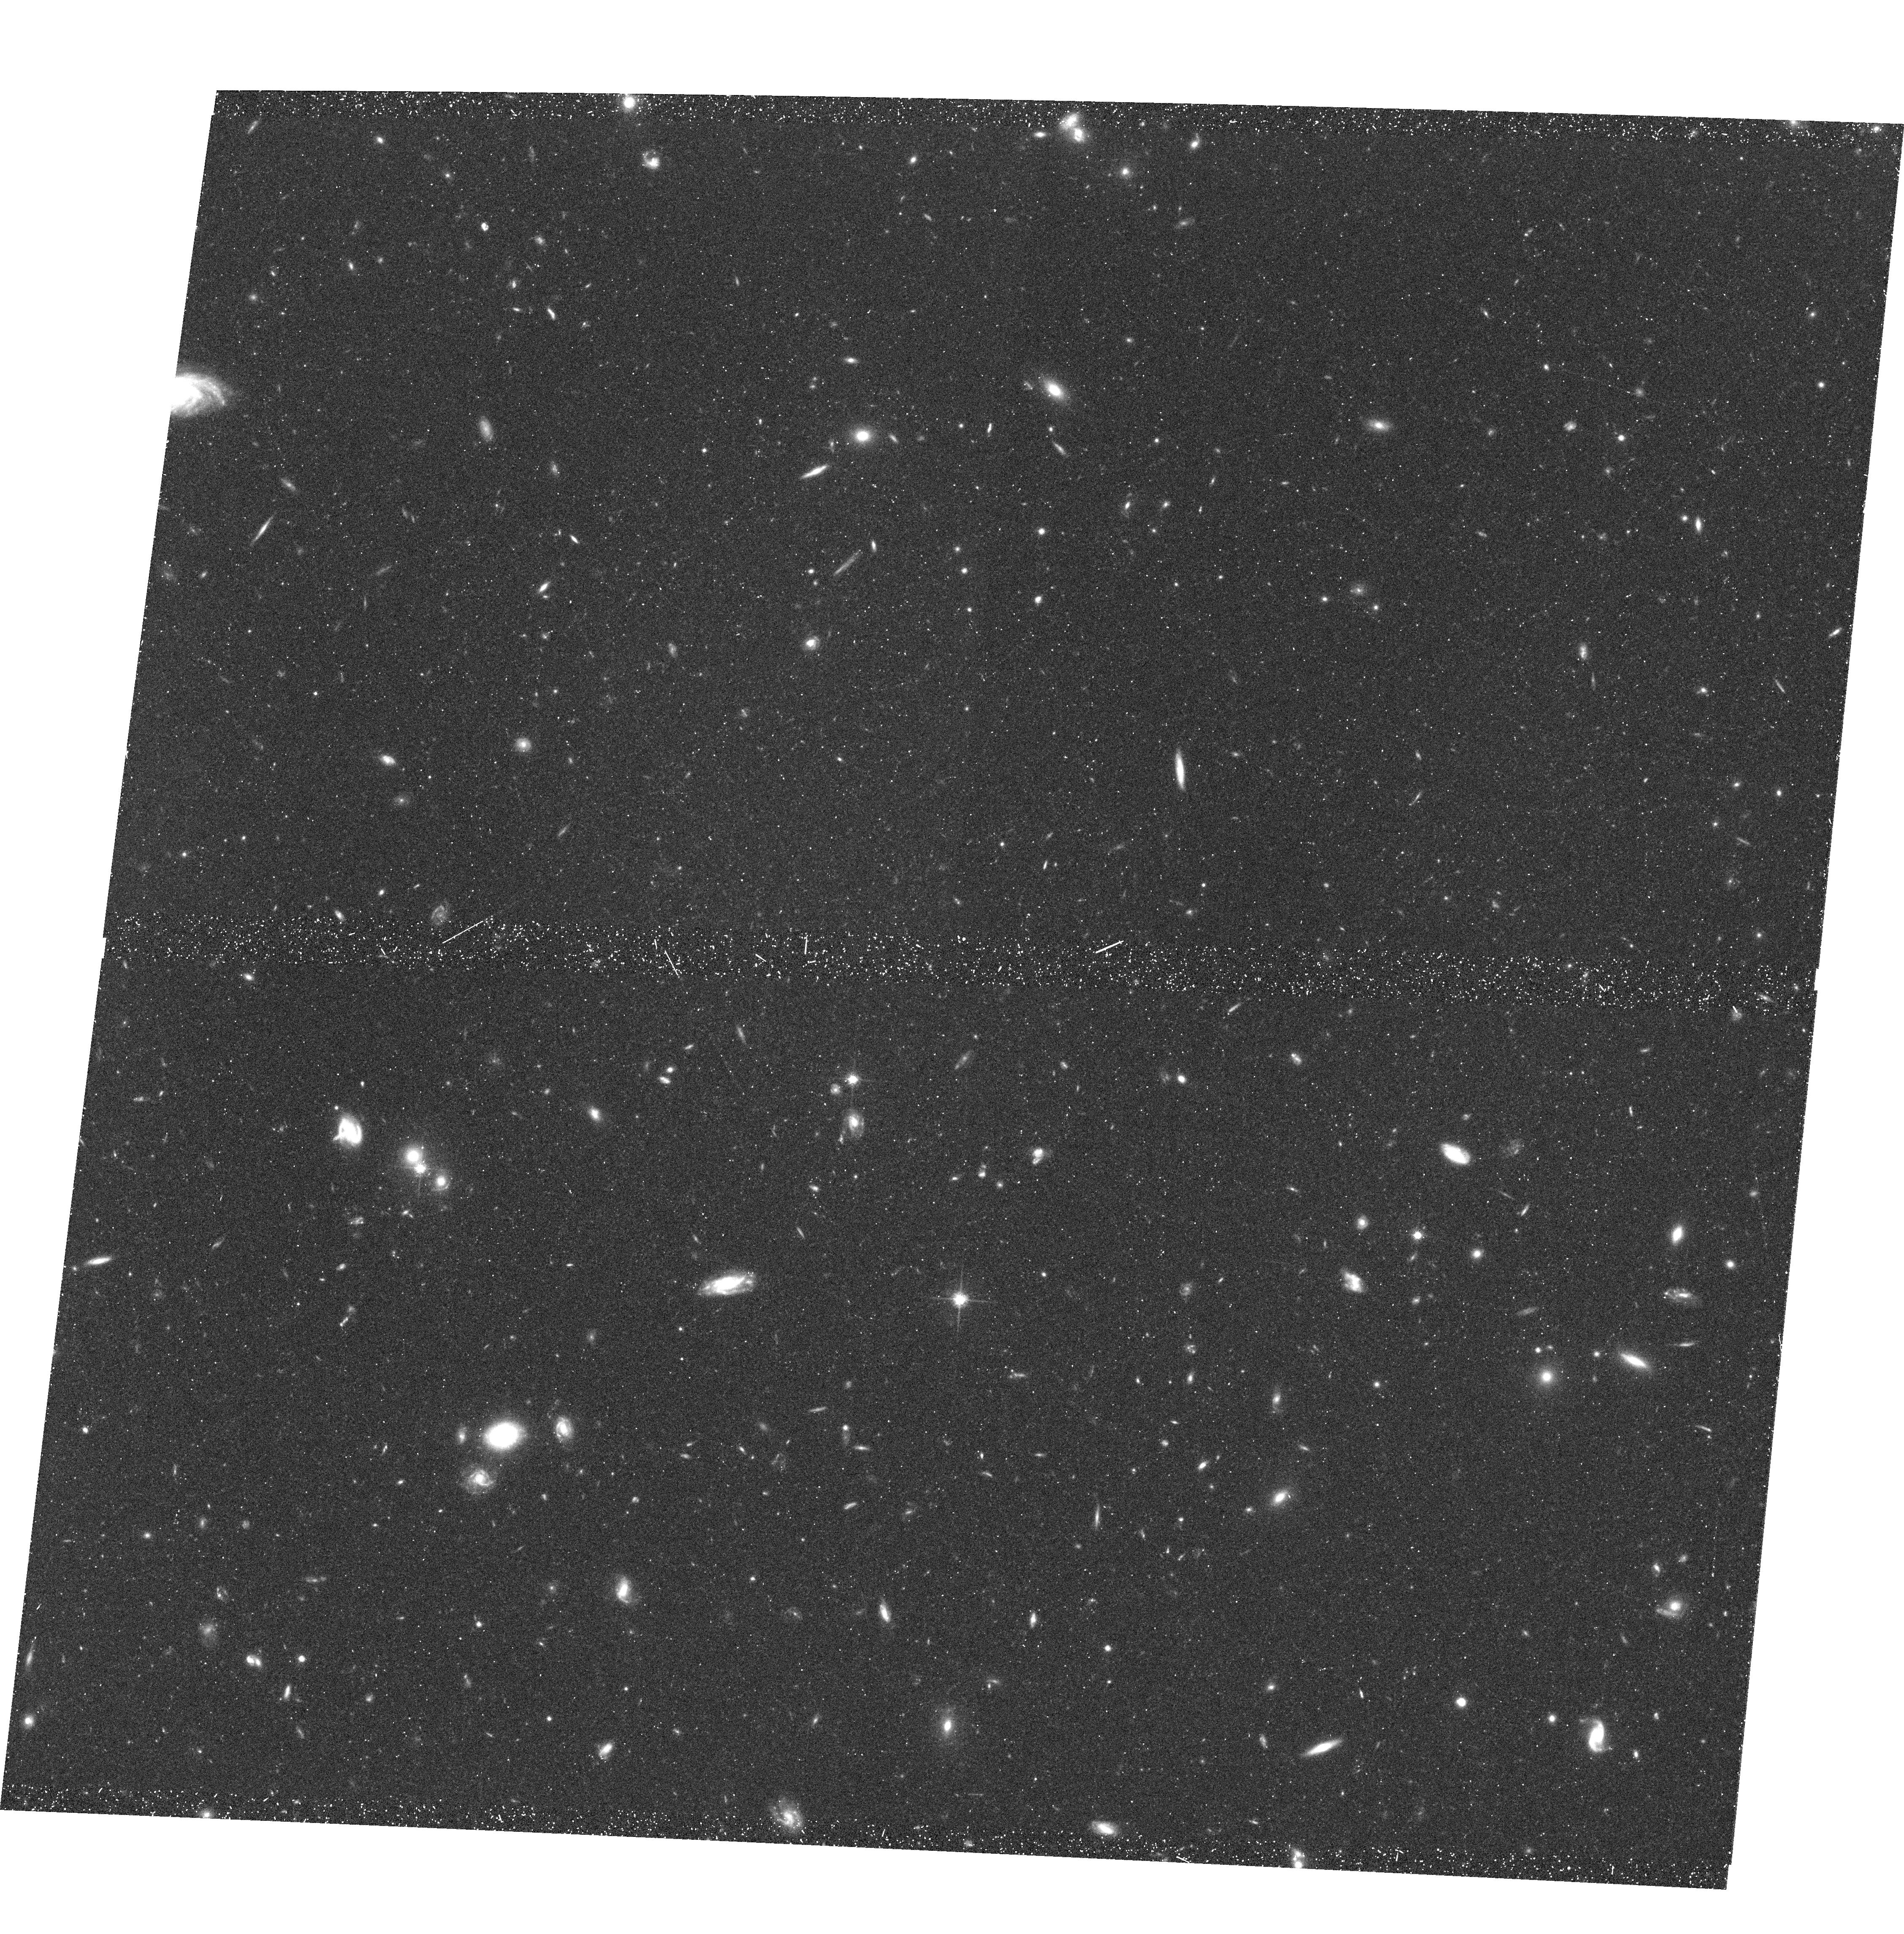
Target: FIELD-010555-254359
Instrument: ACS/WFC
Filter: F814W
Exposure: 39 min
Observation ID: hst_9502_01_acs_wfc_f814w_j8dk01

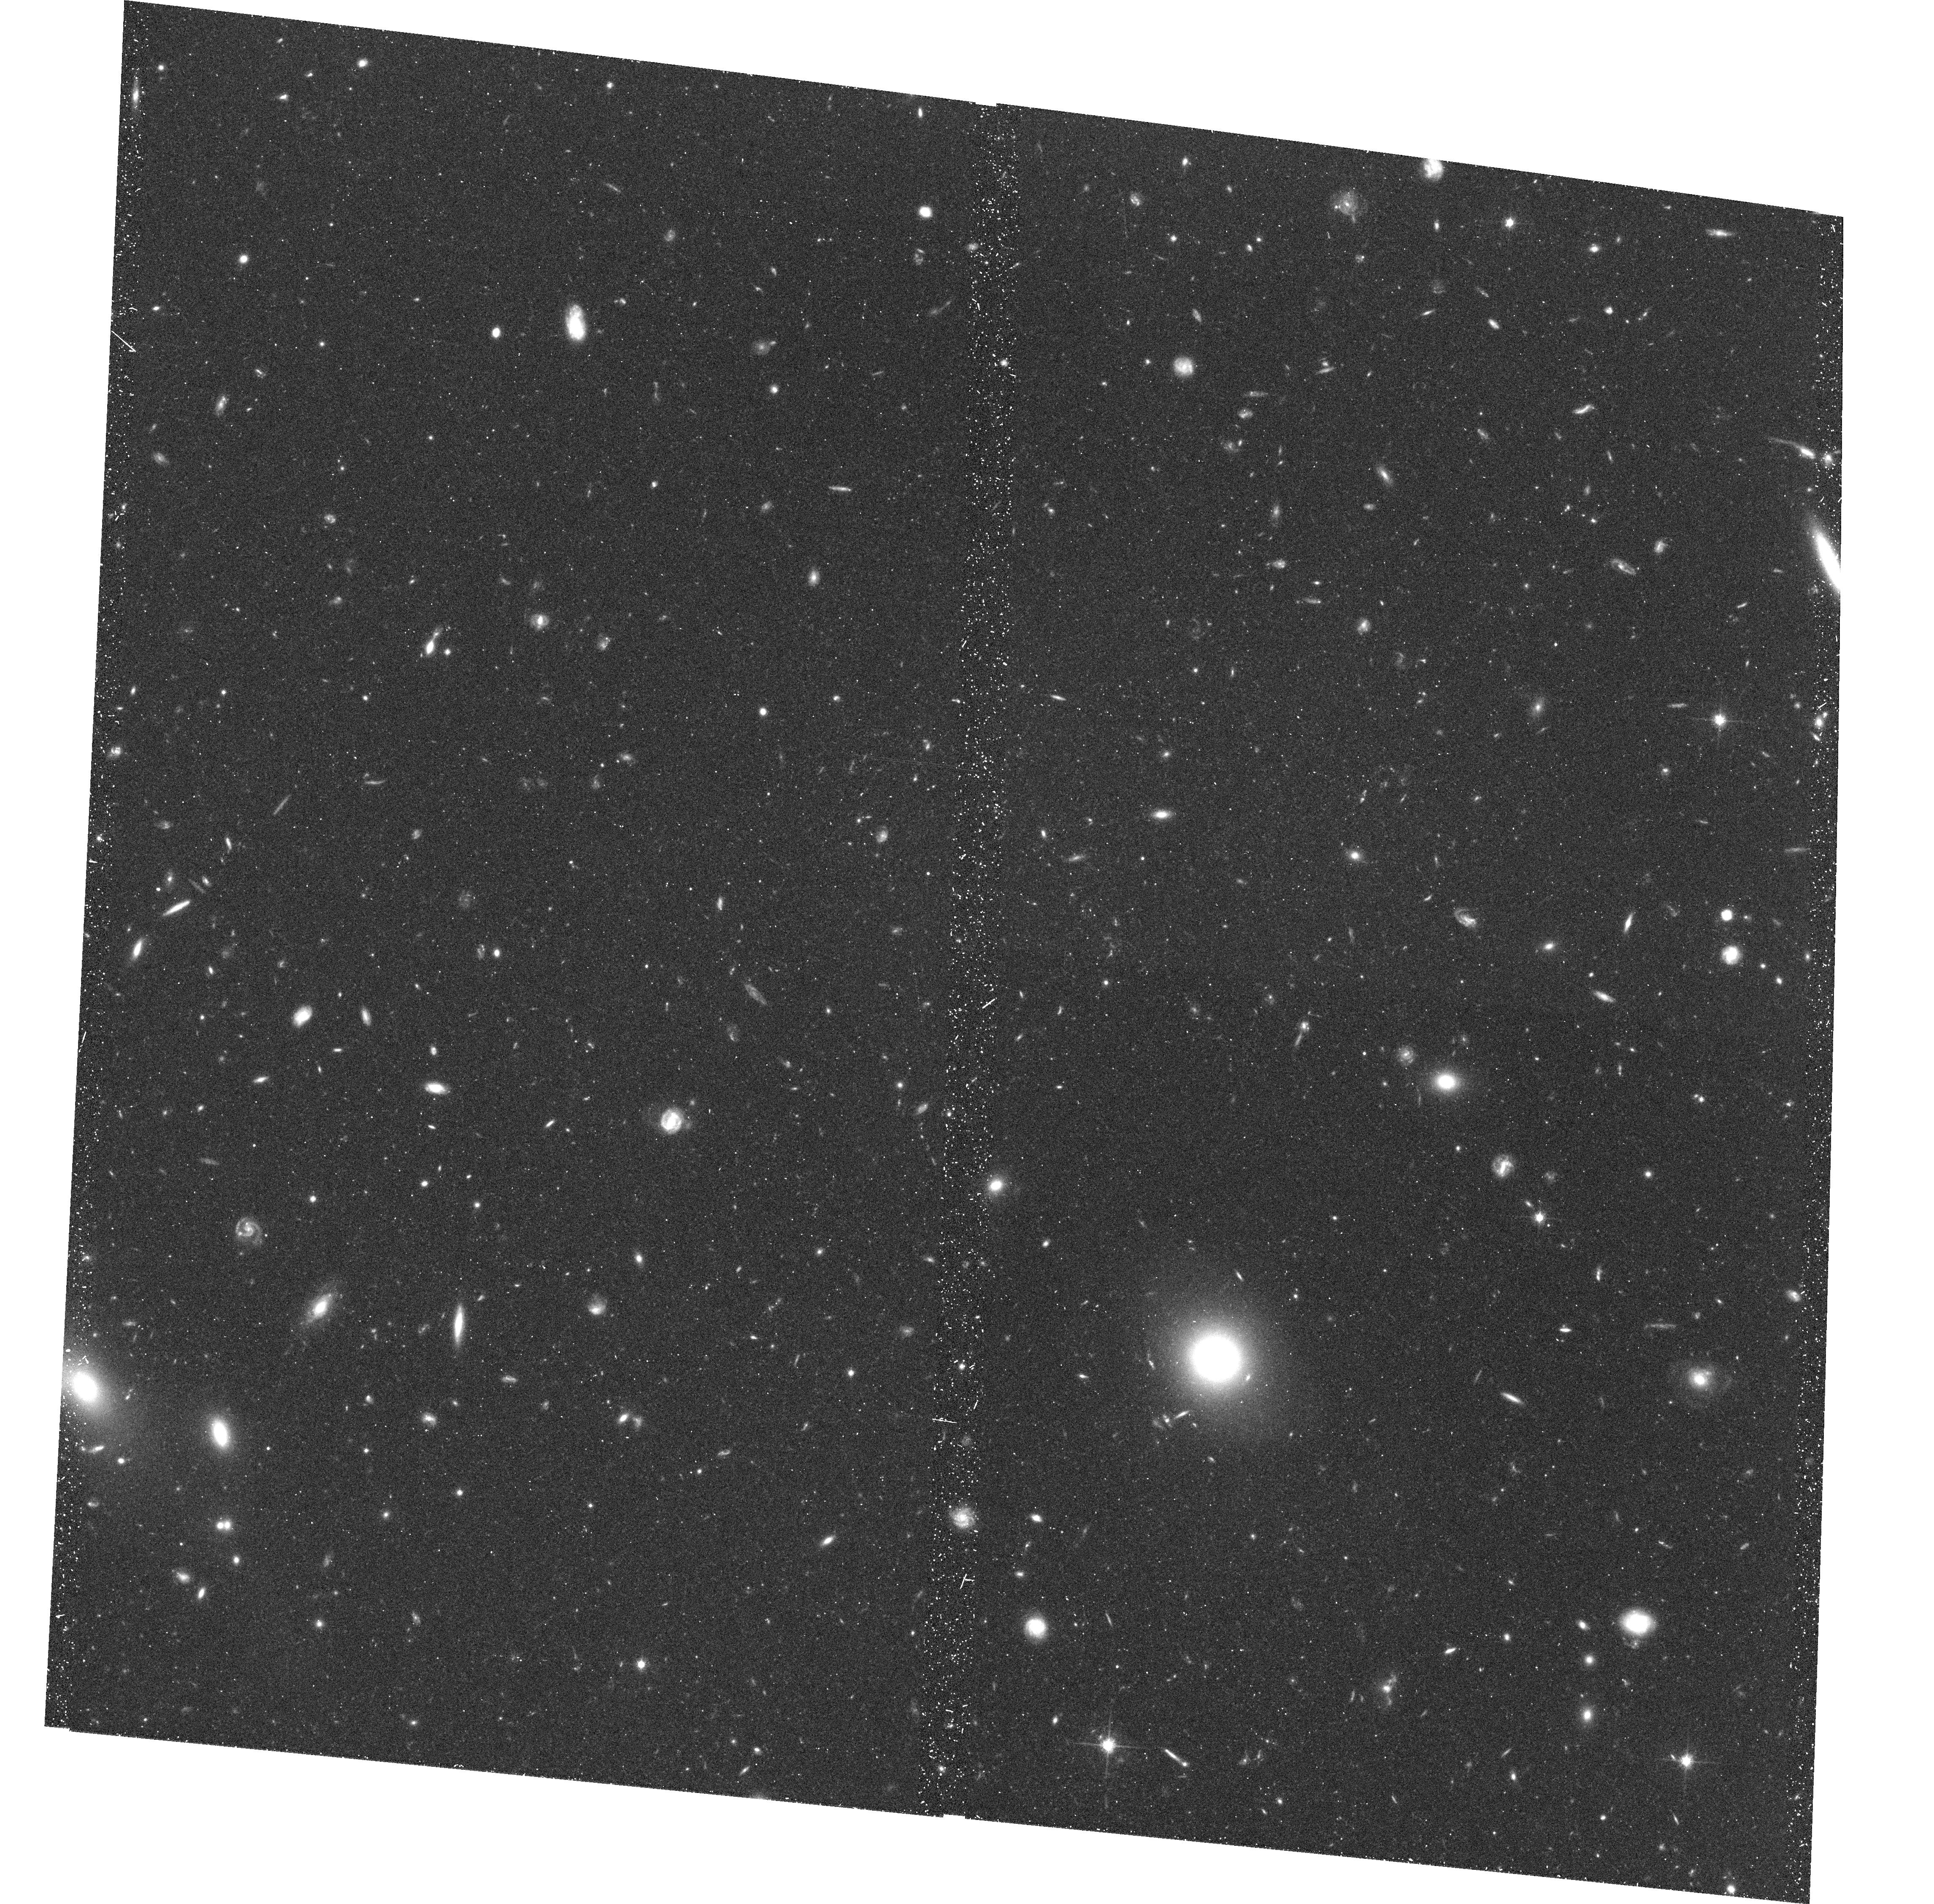
Target: FIELD-010610-254717
Instrument: ACS/WFC
Filter: F814W
Exposure: 39 min
Observation ID: hst_9502_04_acs_wfc_f814w_j8dk04

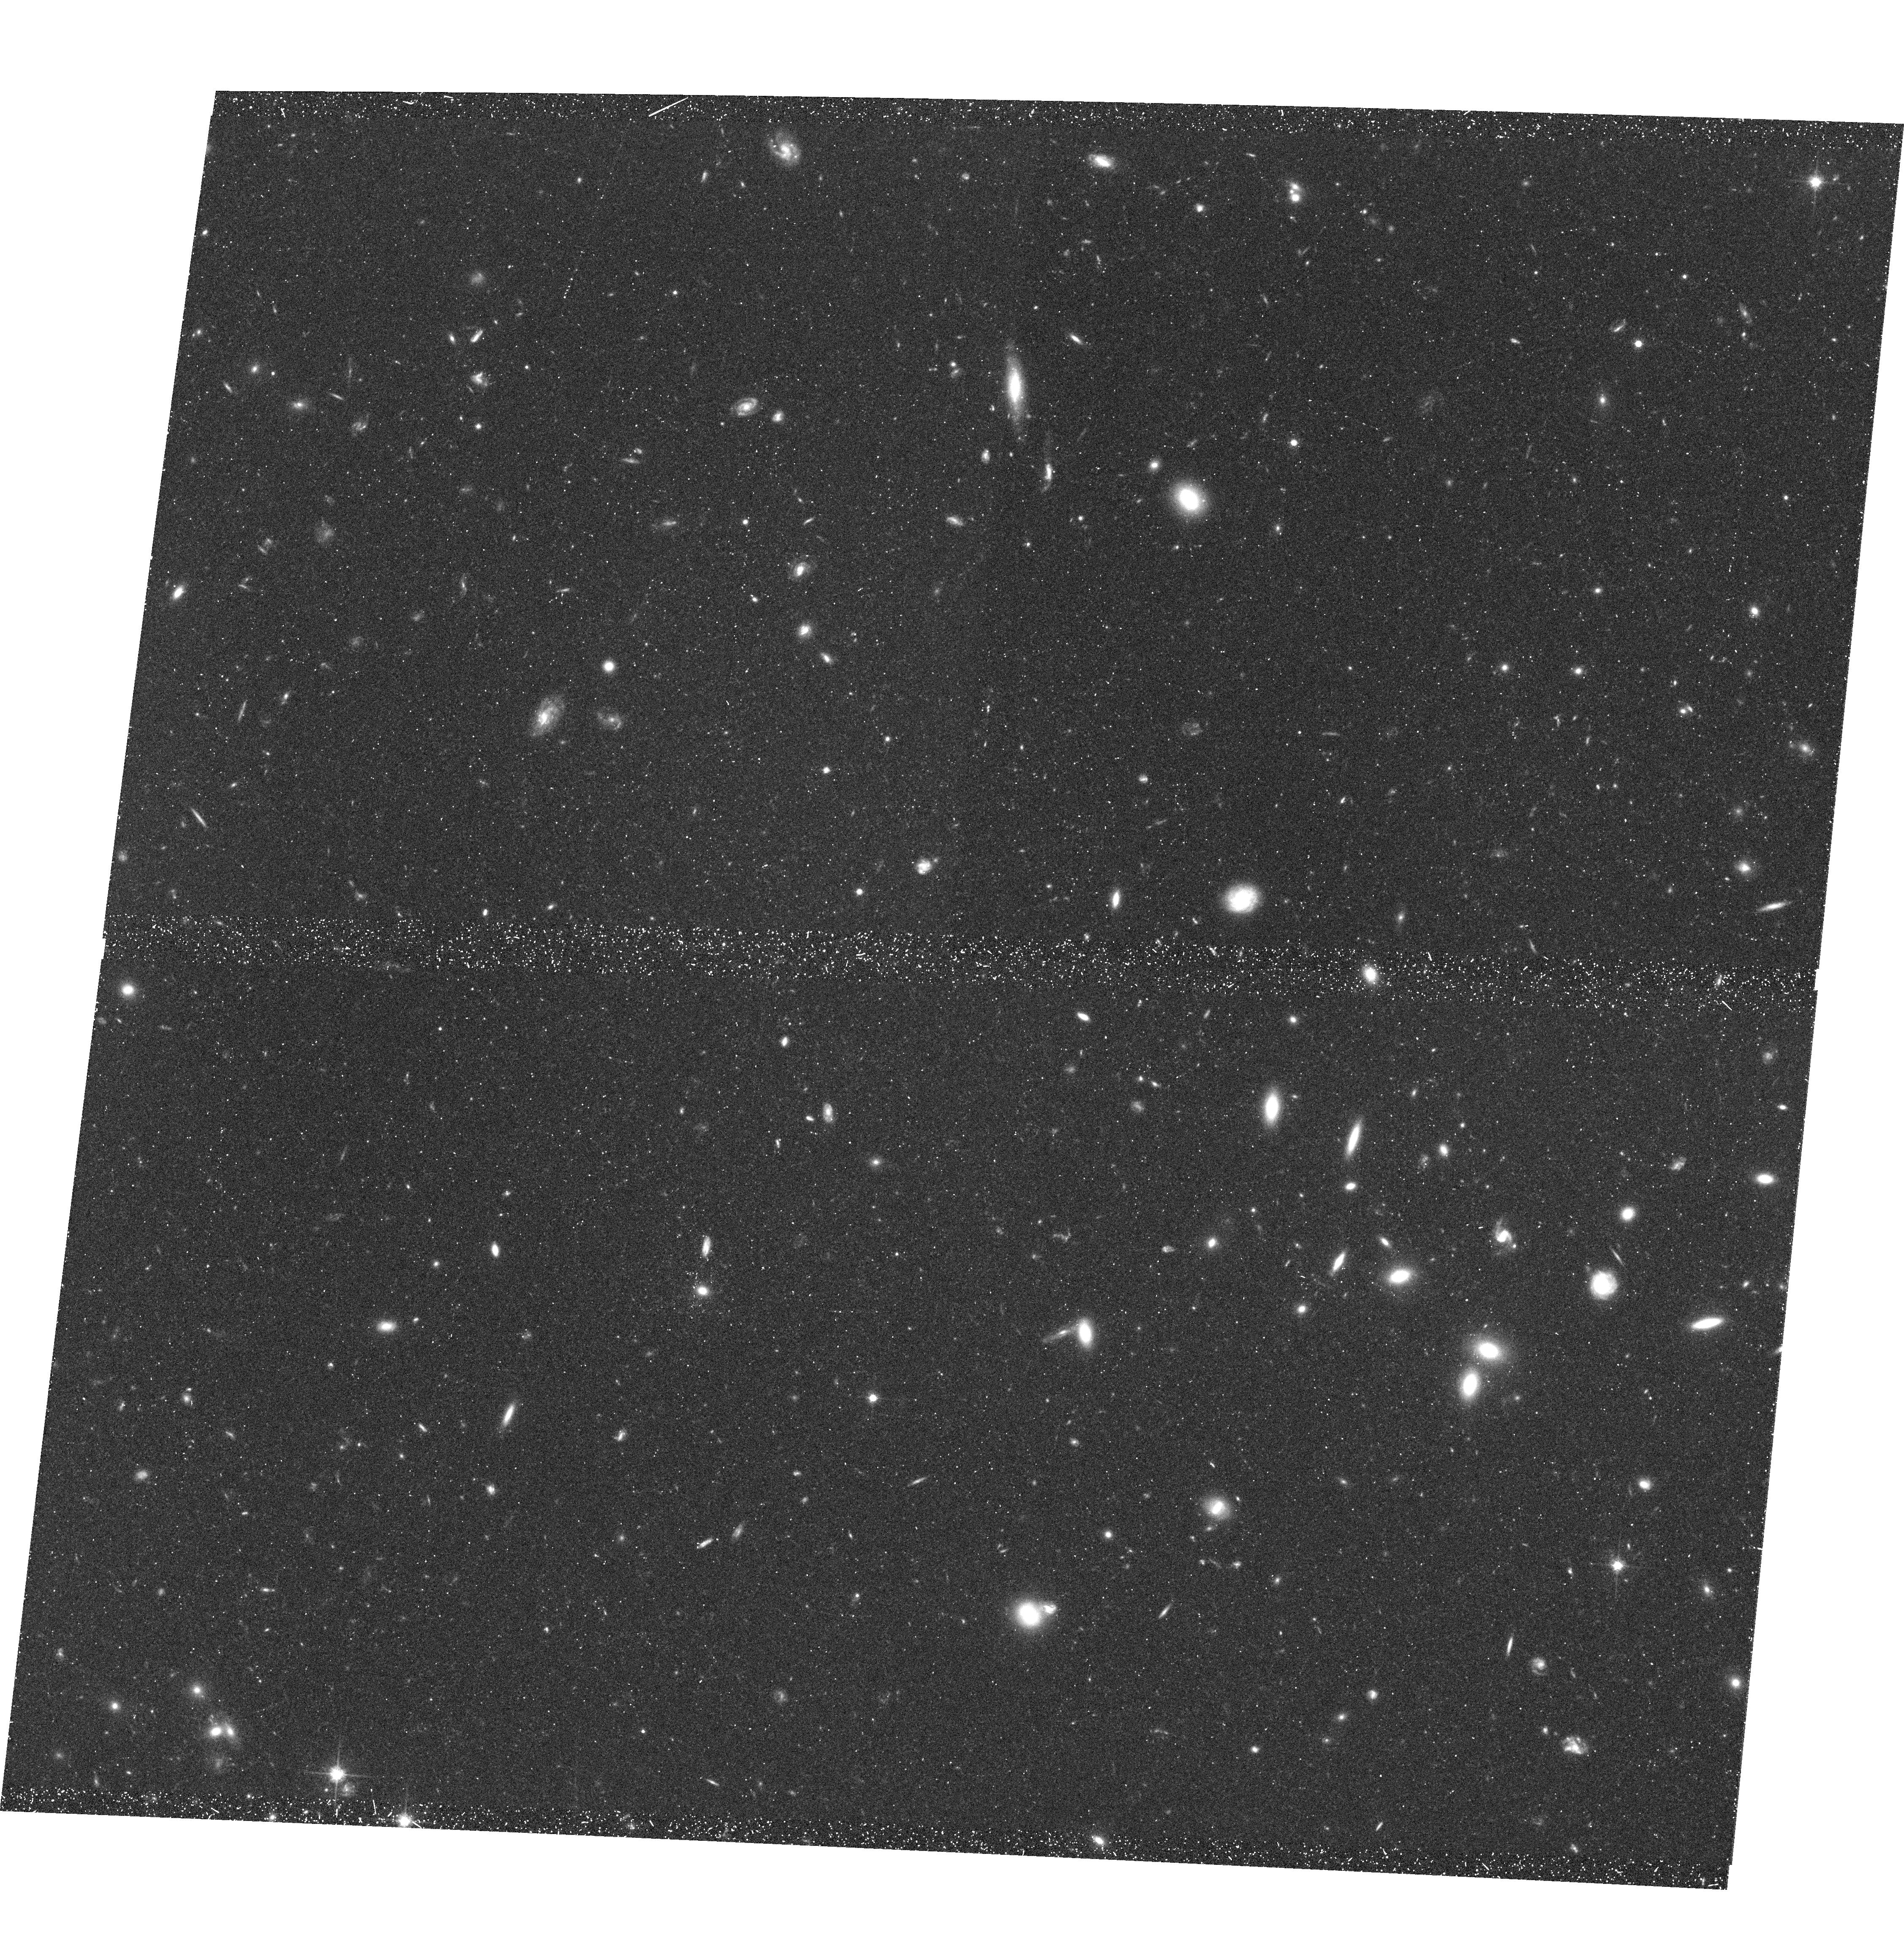
Target: FIELD-010555-254717
Instrument: ACS/WFC
Filter: F814W
Exposure: 39 min
Observation ID: hst_9502_02_acs_wfc_f814w_j8dk02

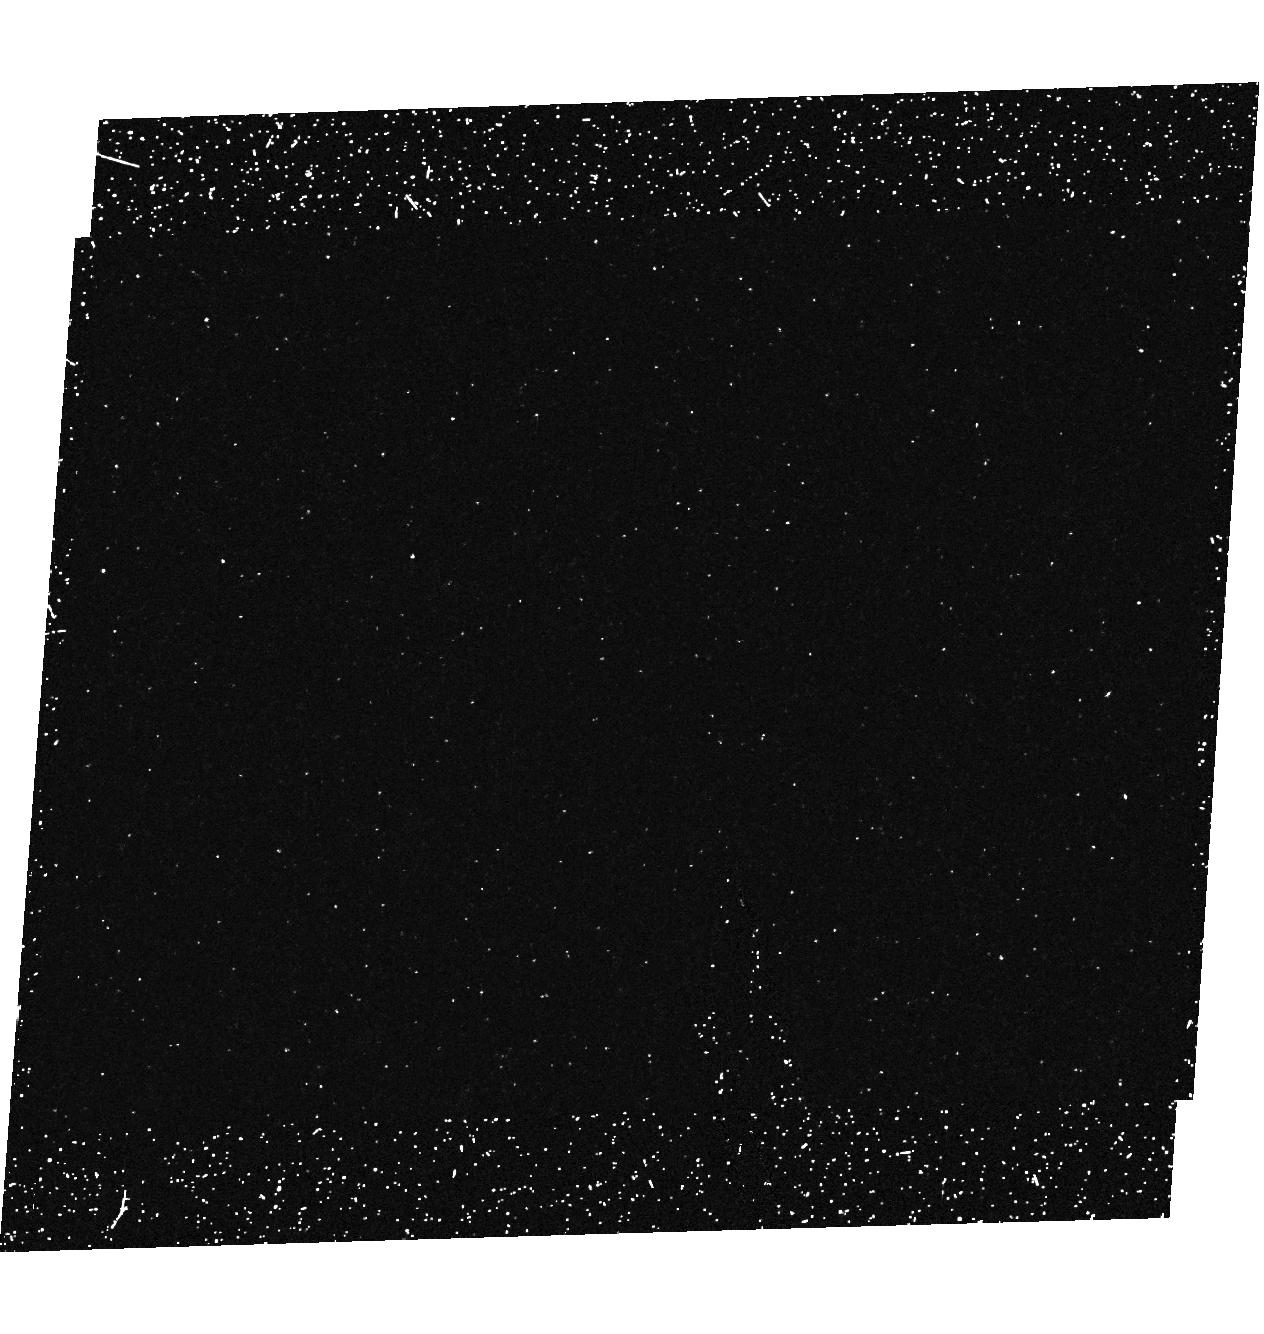
Target: field at RA 16.479°, Dec -25.733°
Instrument: ACS/HRC
Filter: F250W
Exposure: 36 min
Observation ID: hst_9502_01_acs_hrc_f250w_j8dk01

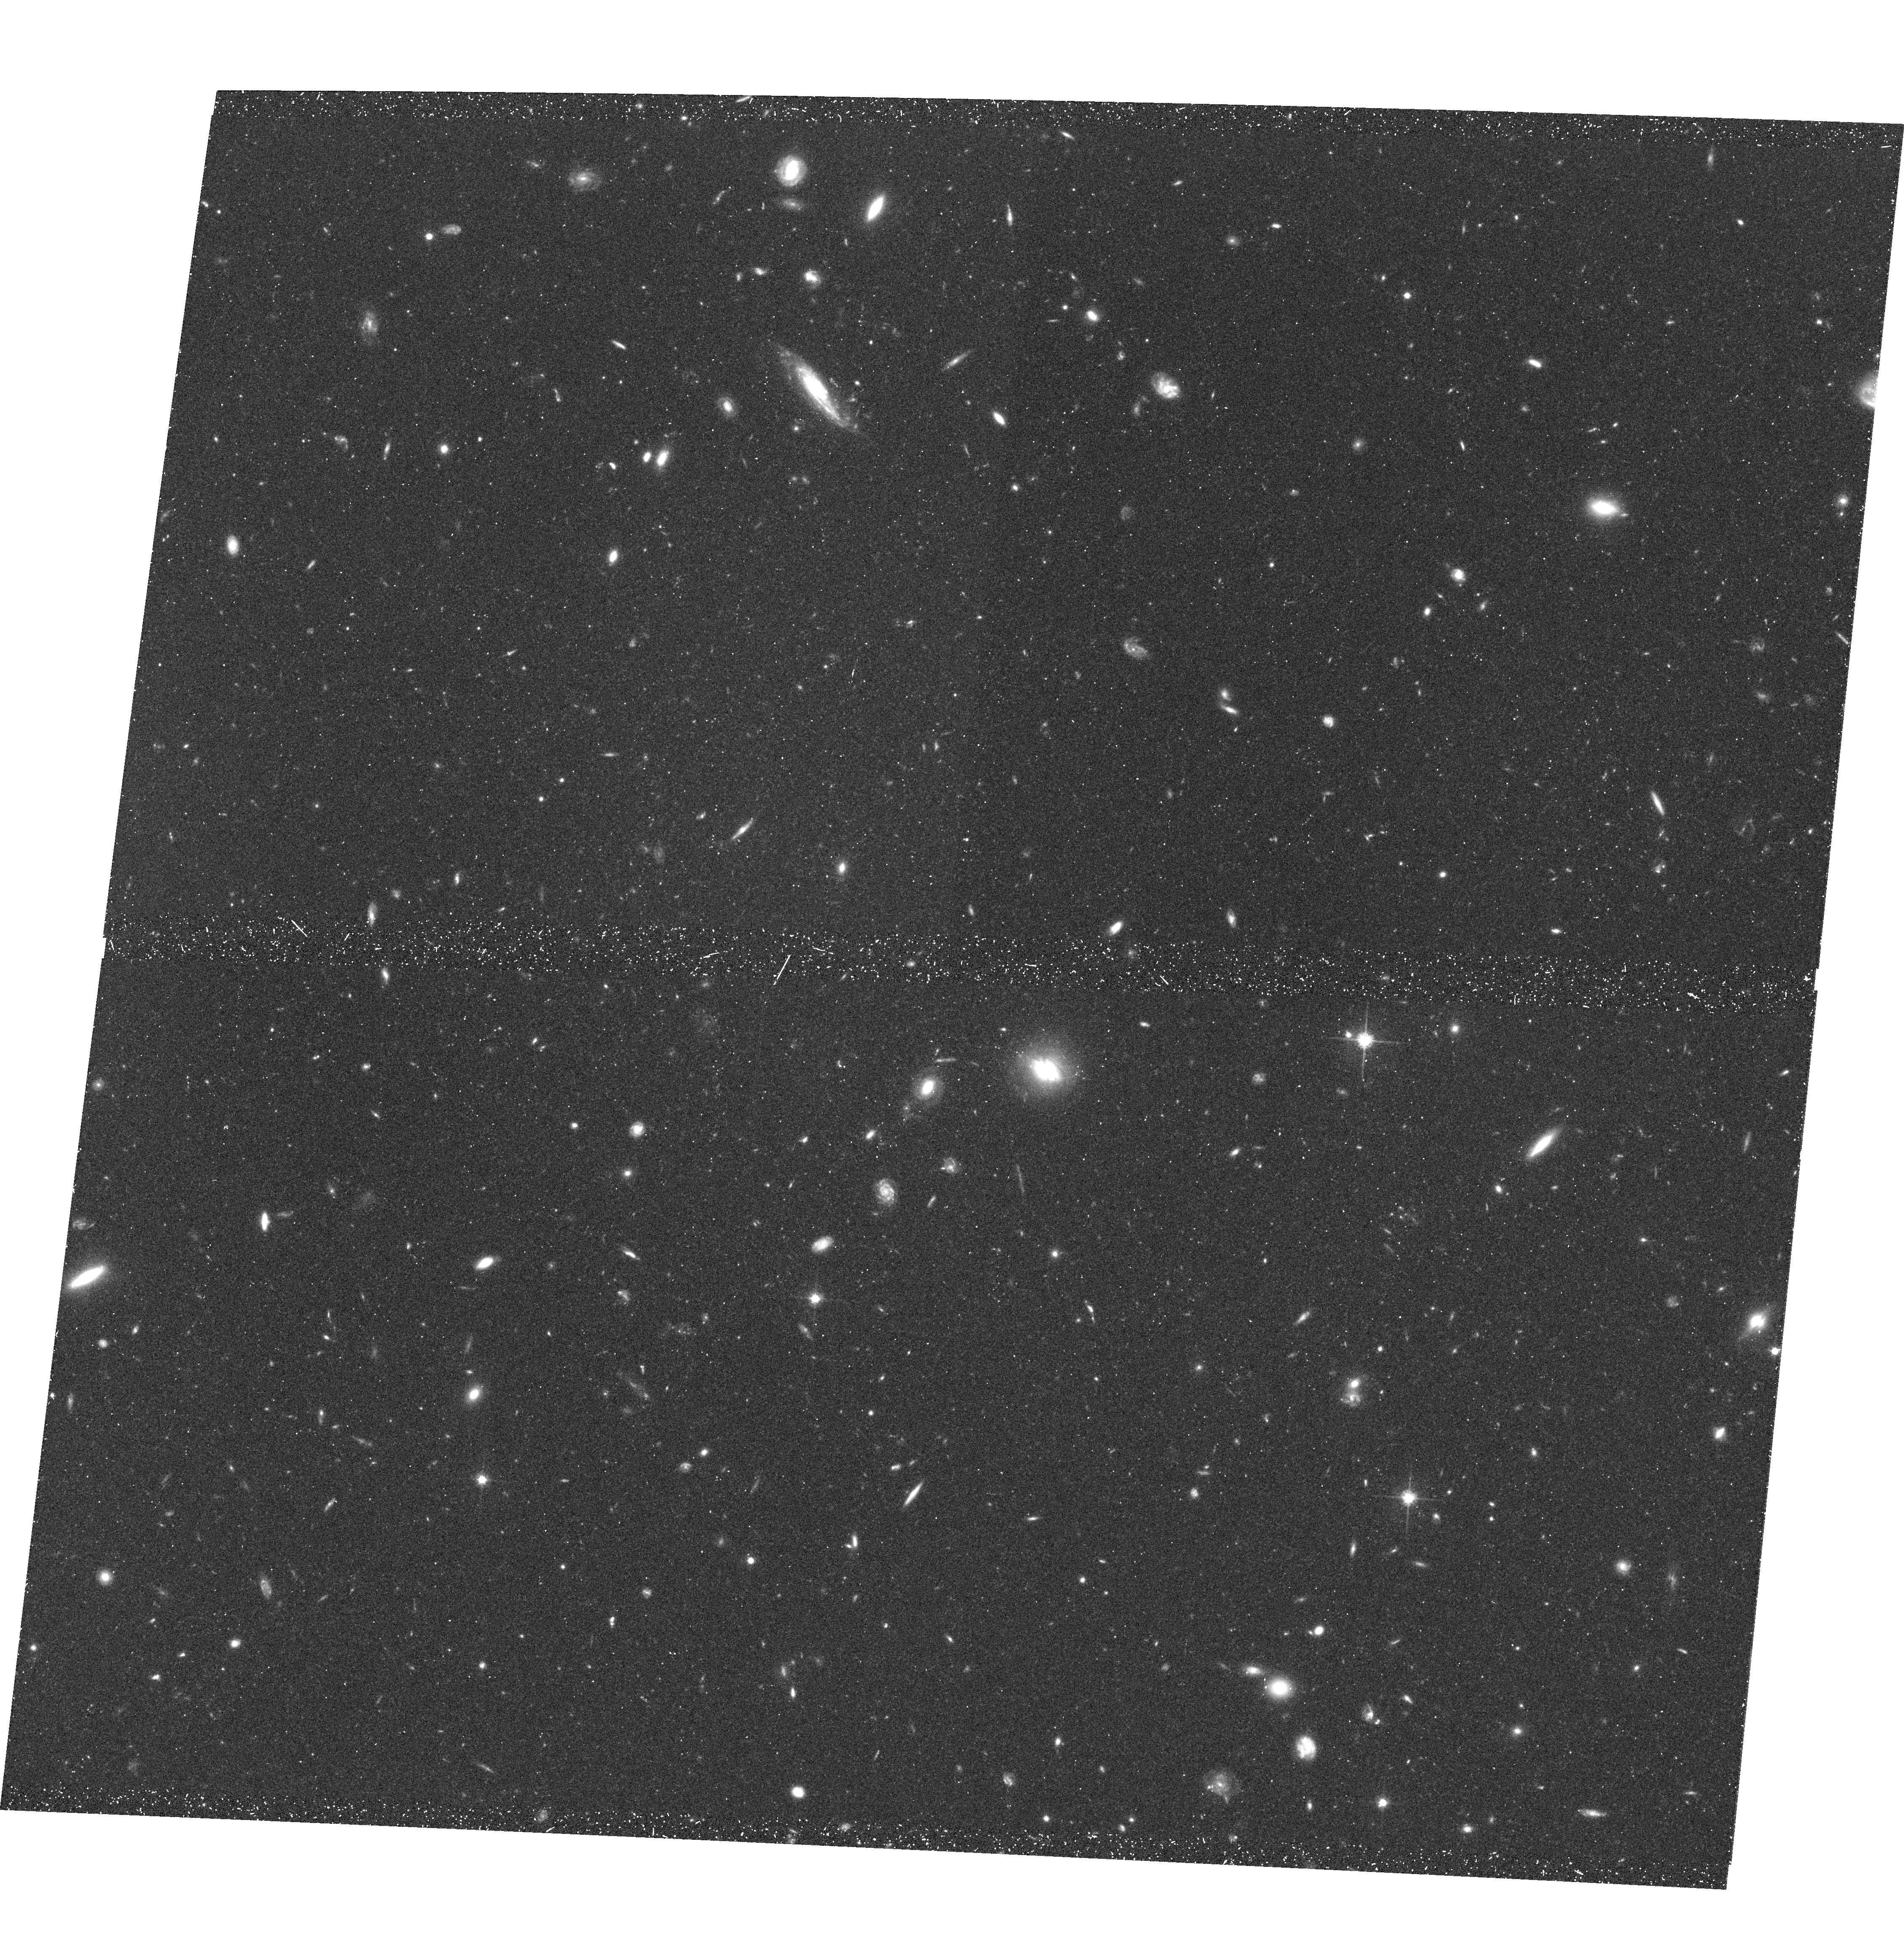
Target: FIELD-010610-254359
Instrument: ACS/WFC
Filter: F814W
Exposure: 39 min
Observation ID: hst_9502_03_acs_wfc_f814w_j8dk03

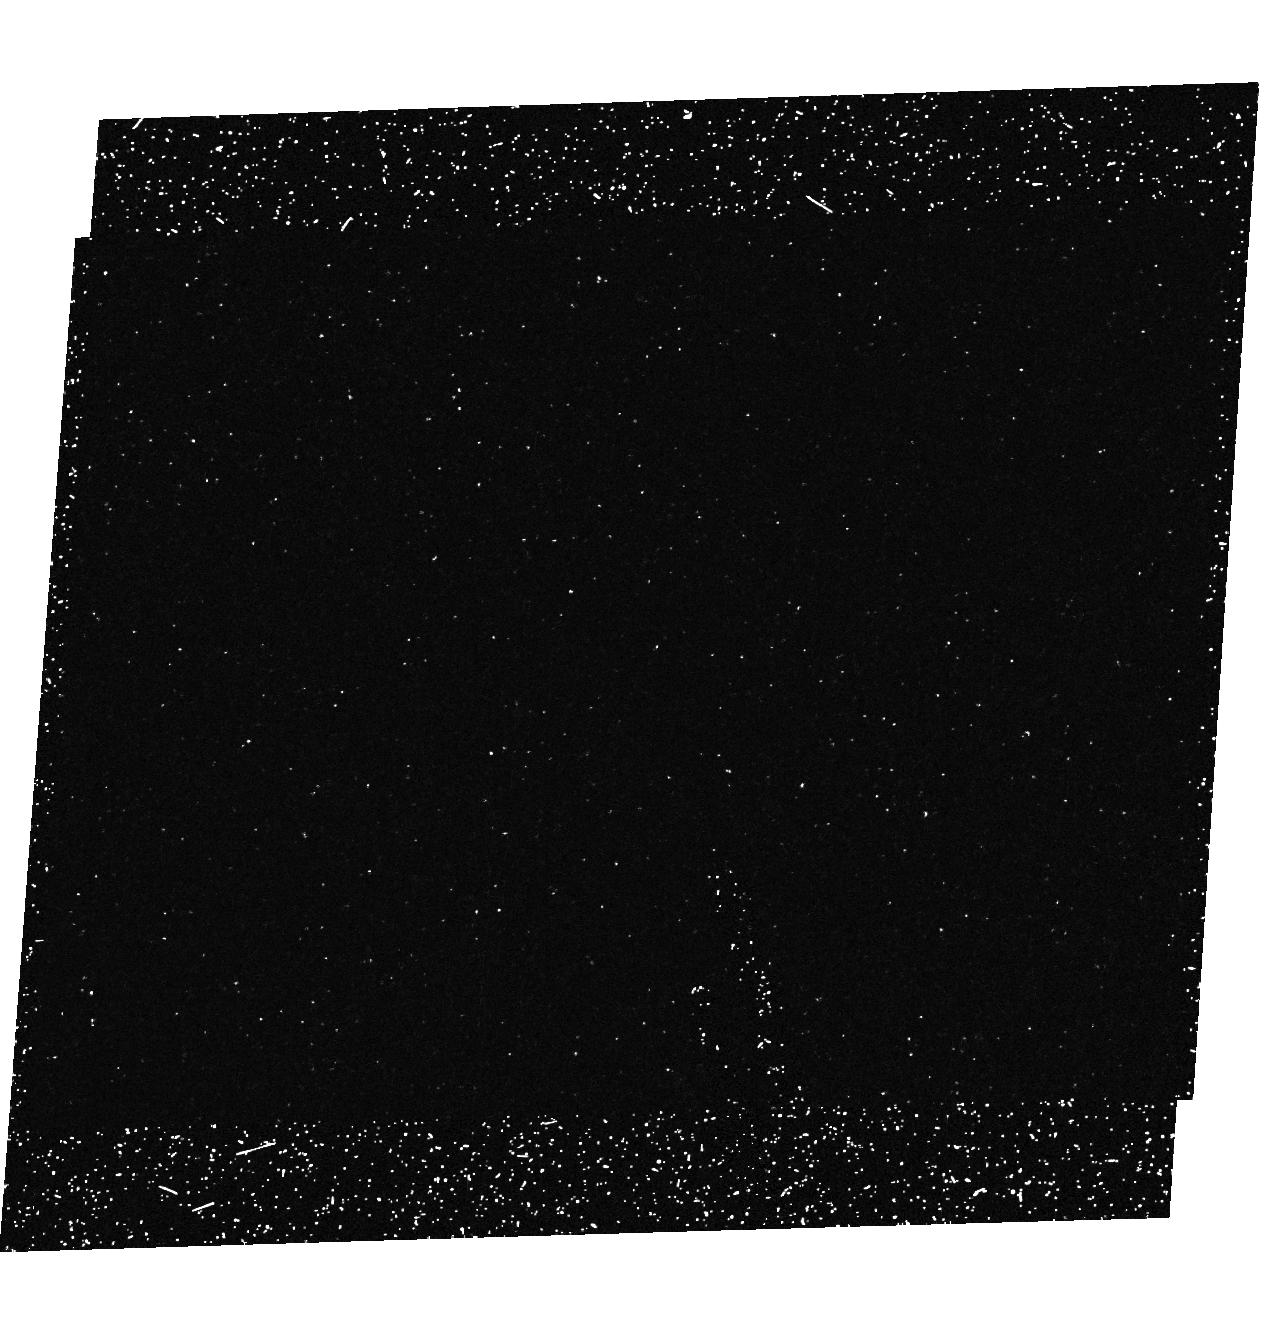
Target: field at RA 16.479°, Dec -25.788°
Instrument: ACS/HRC
Filter: F250W
Exposure: 36 min
Observation ID: hst_9502_02_acs_hrc_f250w_j8dk02

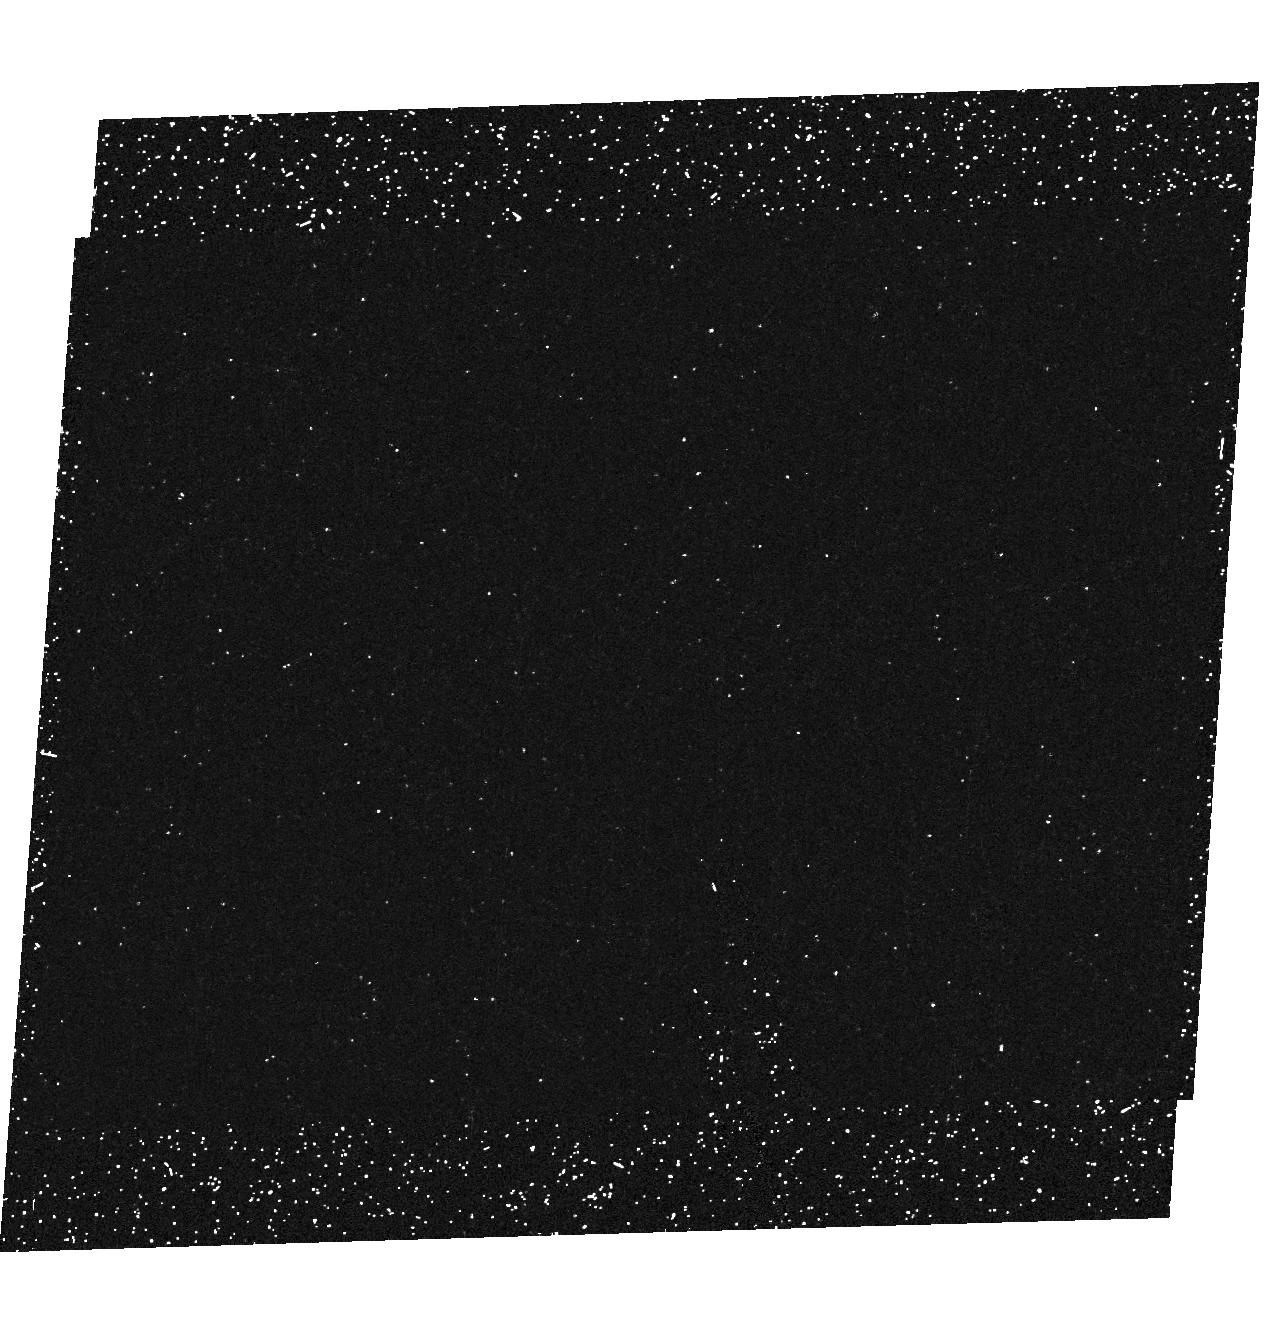
Target: field at RA 16.542°, Dec -25.733°
Instrument: ACS/HRC
Filter: F250W
Exposure: 36 min
Observation ID: hst_9502_03_acs_hrc_f250w_j8dk03

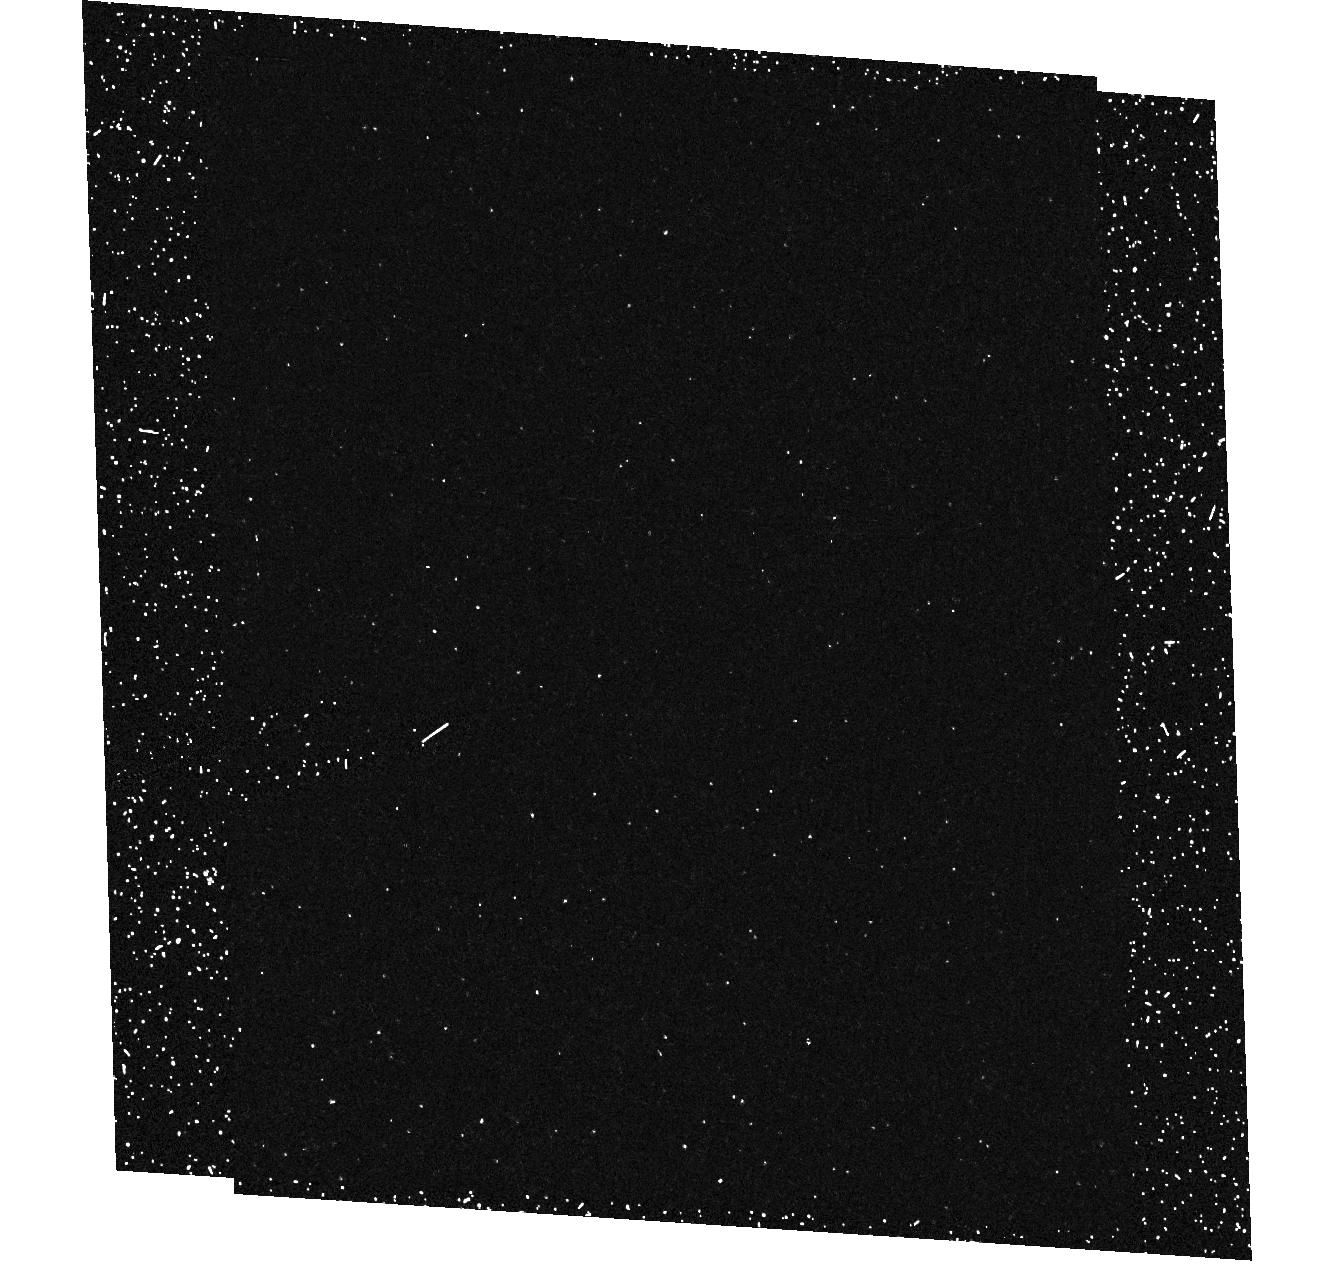
Target: field at RA 16.542°, Dec -25.788°
Instrument: ACS/HRC
Filter: F250W
Exposure: 36 min
Observation ID: hst_9502_04_acs_hrc_f250w_j8dk04

Evolution of the Tully-Fisher Relation of Field Spiral Galaxies (PI: Ziegler, Bodo)

We seek imaging of the FORS deep field (FDF) with the ACS to determine morphological and structural parameters of a complete sample of 80 late-type galaxies brighter than R_ lim=23^m (corresponding to ~ M_B^*+2 at z=0.5) selected there. We already obtained spectra and derived velocity curves of these galaxies using the ESO VLT. Only combined with the ACS HST observations this will allow us to establish the Tully- Fisher relation between luminosity and rotation of spirals at a mean redshift of 0.5 and therefore measure the luminosity and mass evolution of spiral and irregular galaxies within about half of the age of the Universe, strongly constraining current theories of galaxy formation and evolution. Several other important scientific projects based on the FDF, such as a study of the Fundamental Plane of field elliptical galaxies at <z> ~ 0.3, a study of the size and type evolution of high-z galaxies (up to z~5) and a study of galaxy-galaxy lensing will also benefit from these observations.